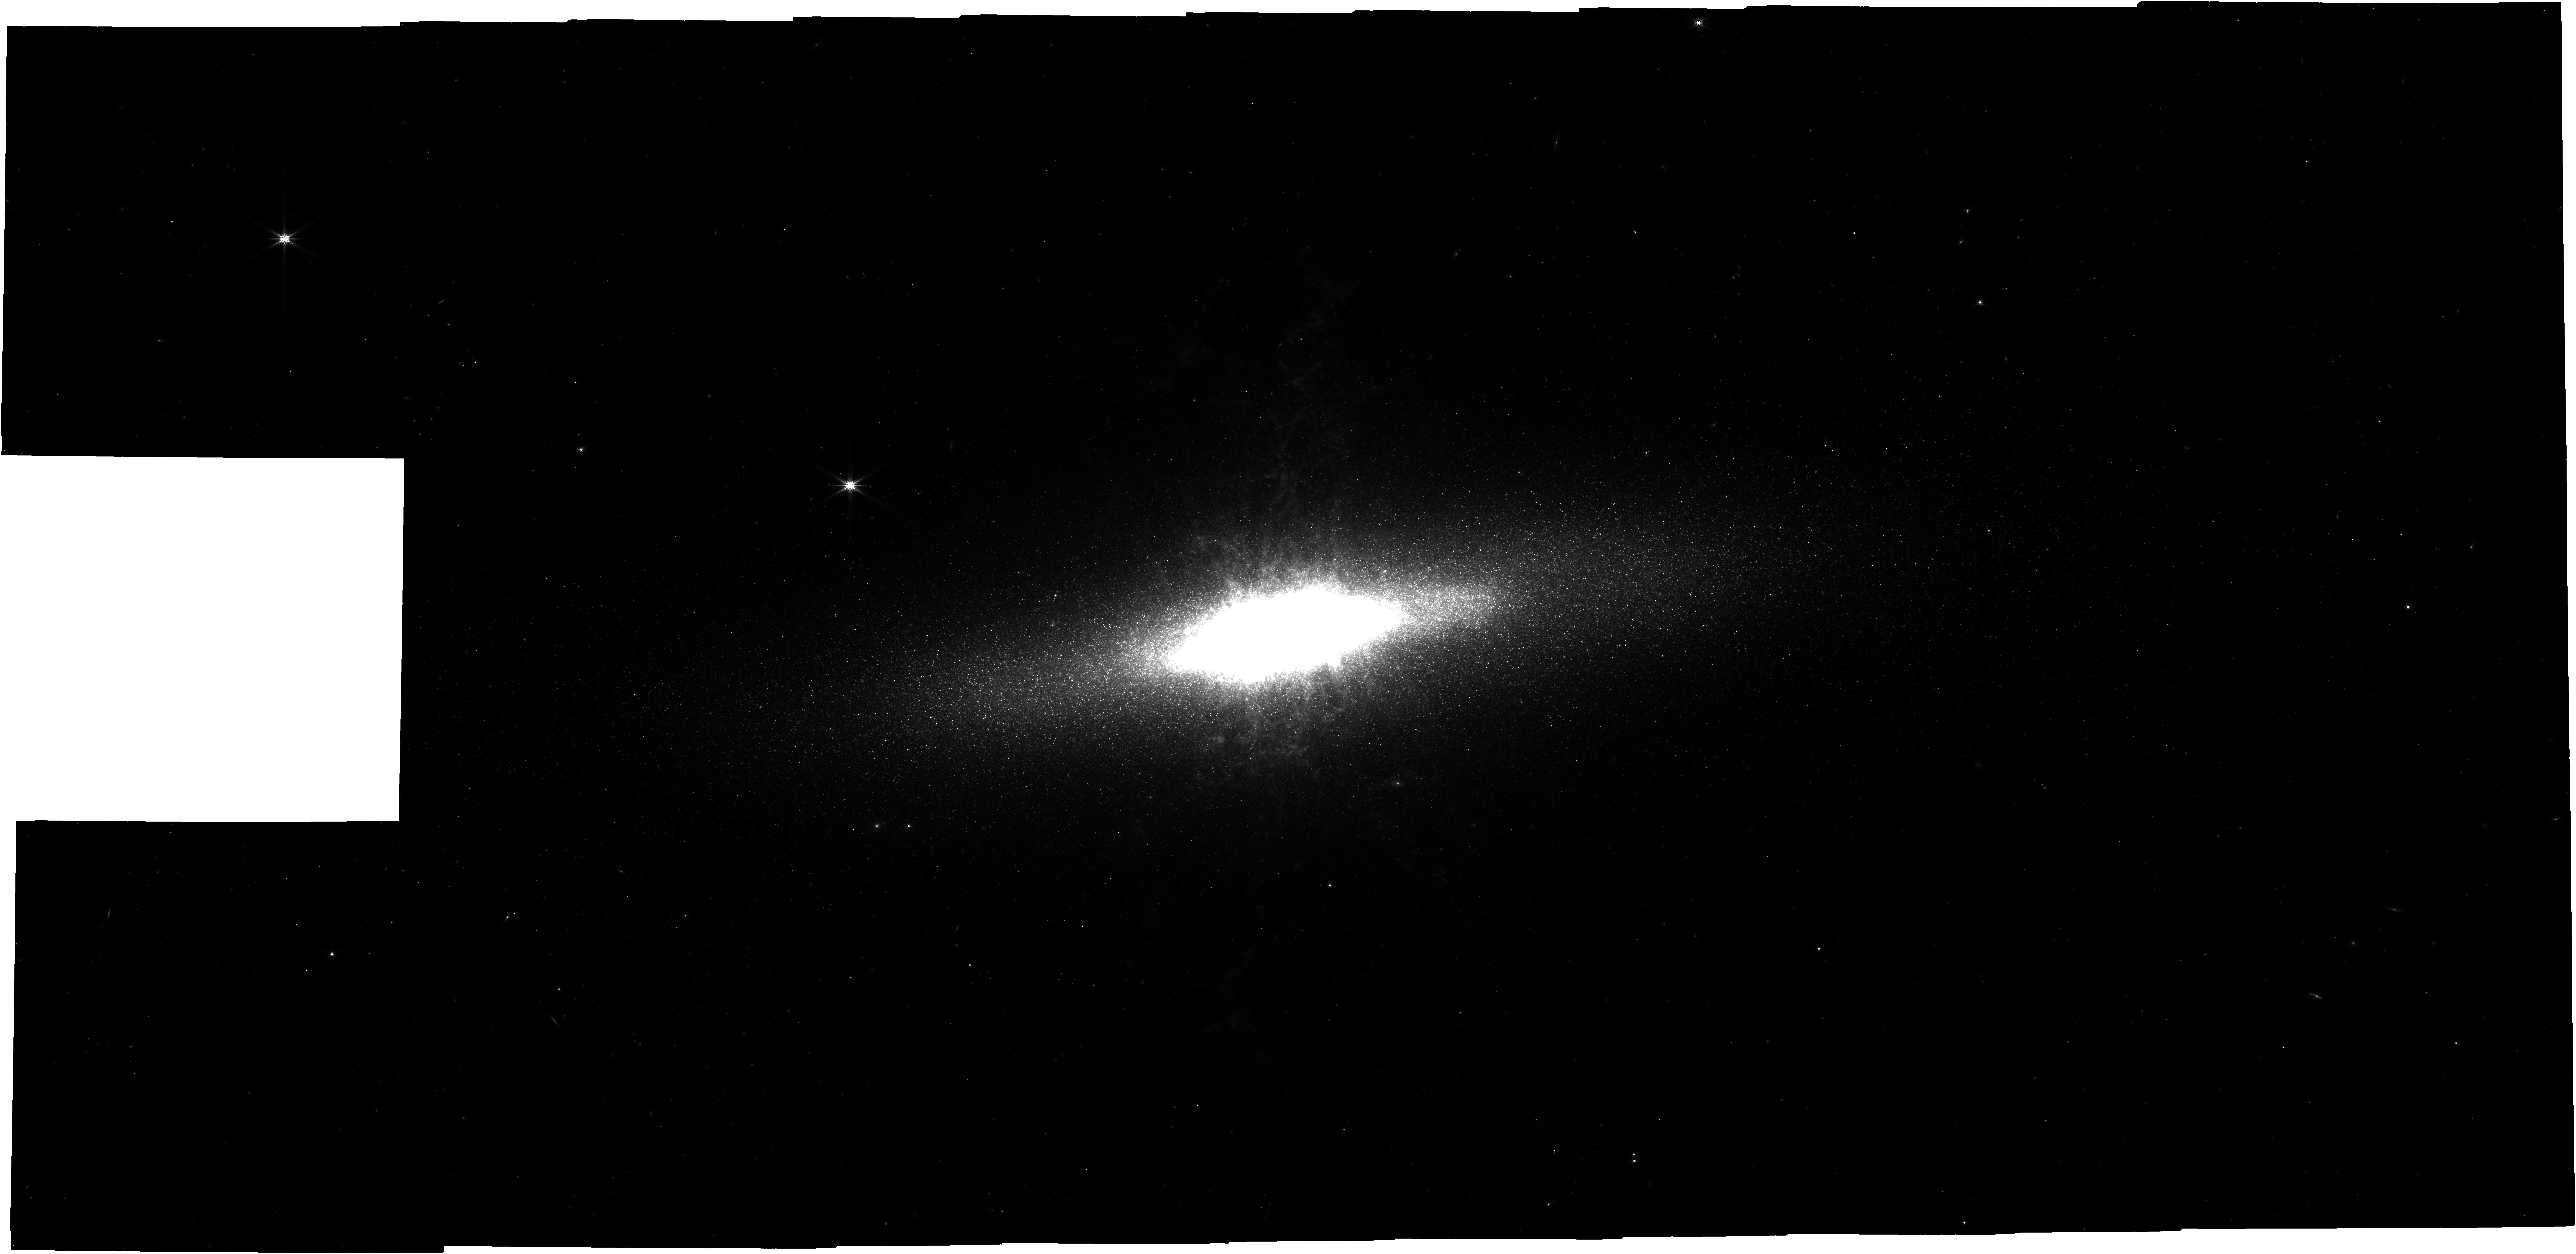
Target: M82. Instrument: NIRCAM. Filter: F444W. Exposure: 21 h. Observation ID: jw05145-o019_t001_nircam_clear-f444w

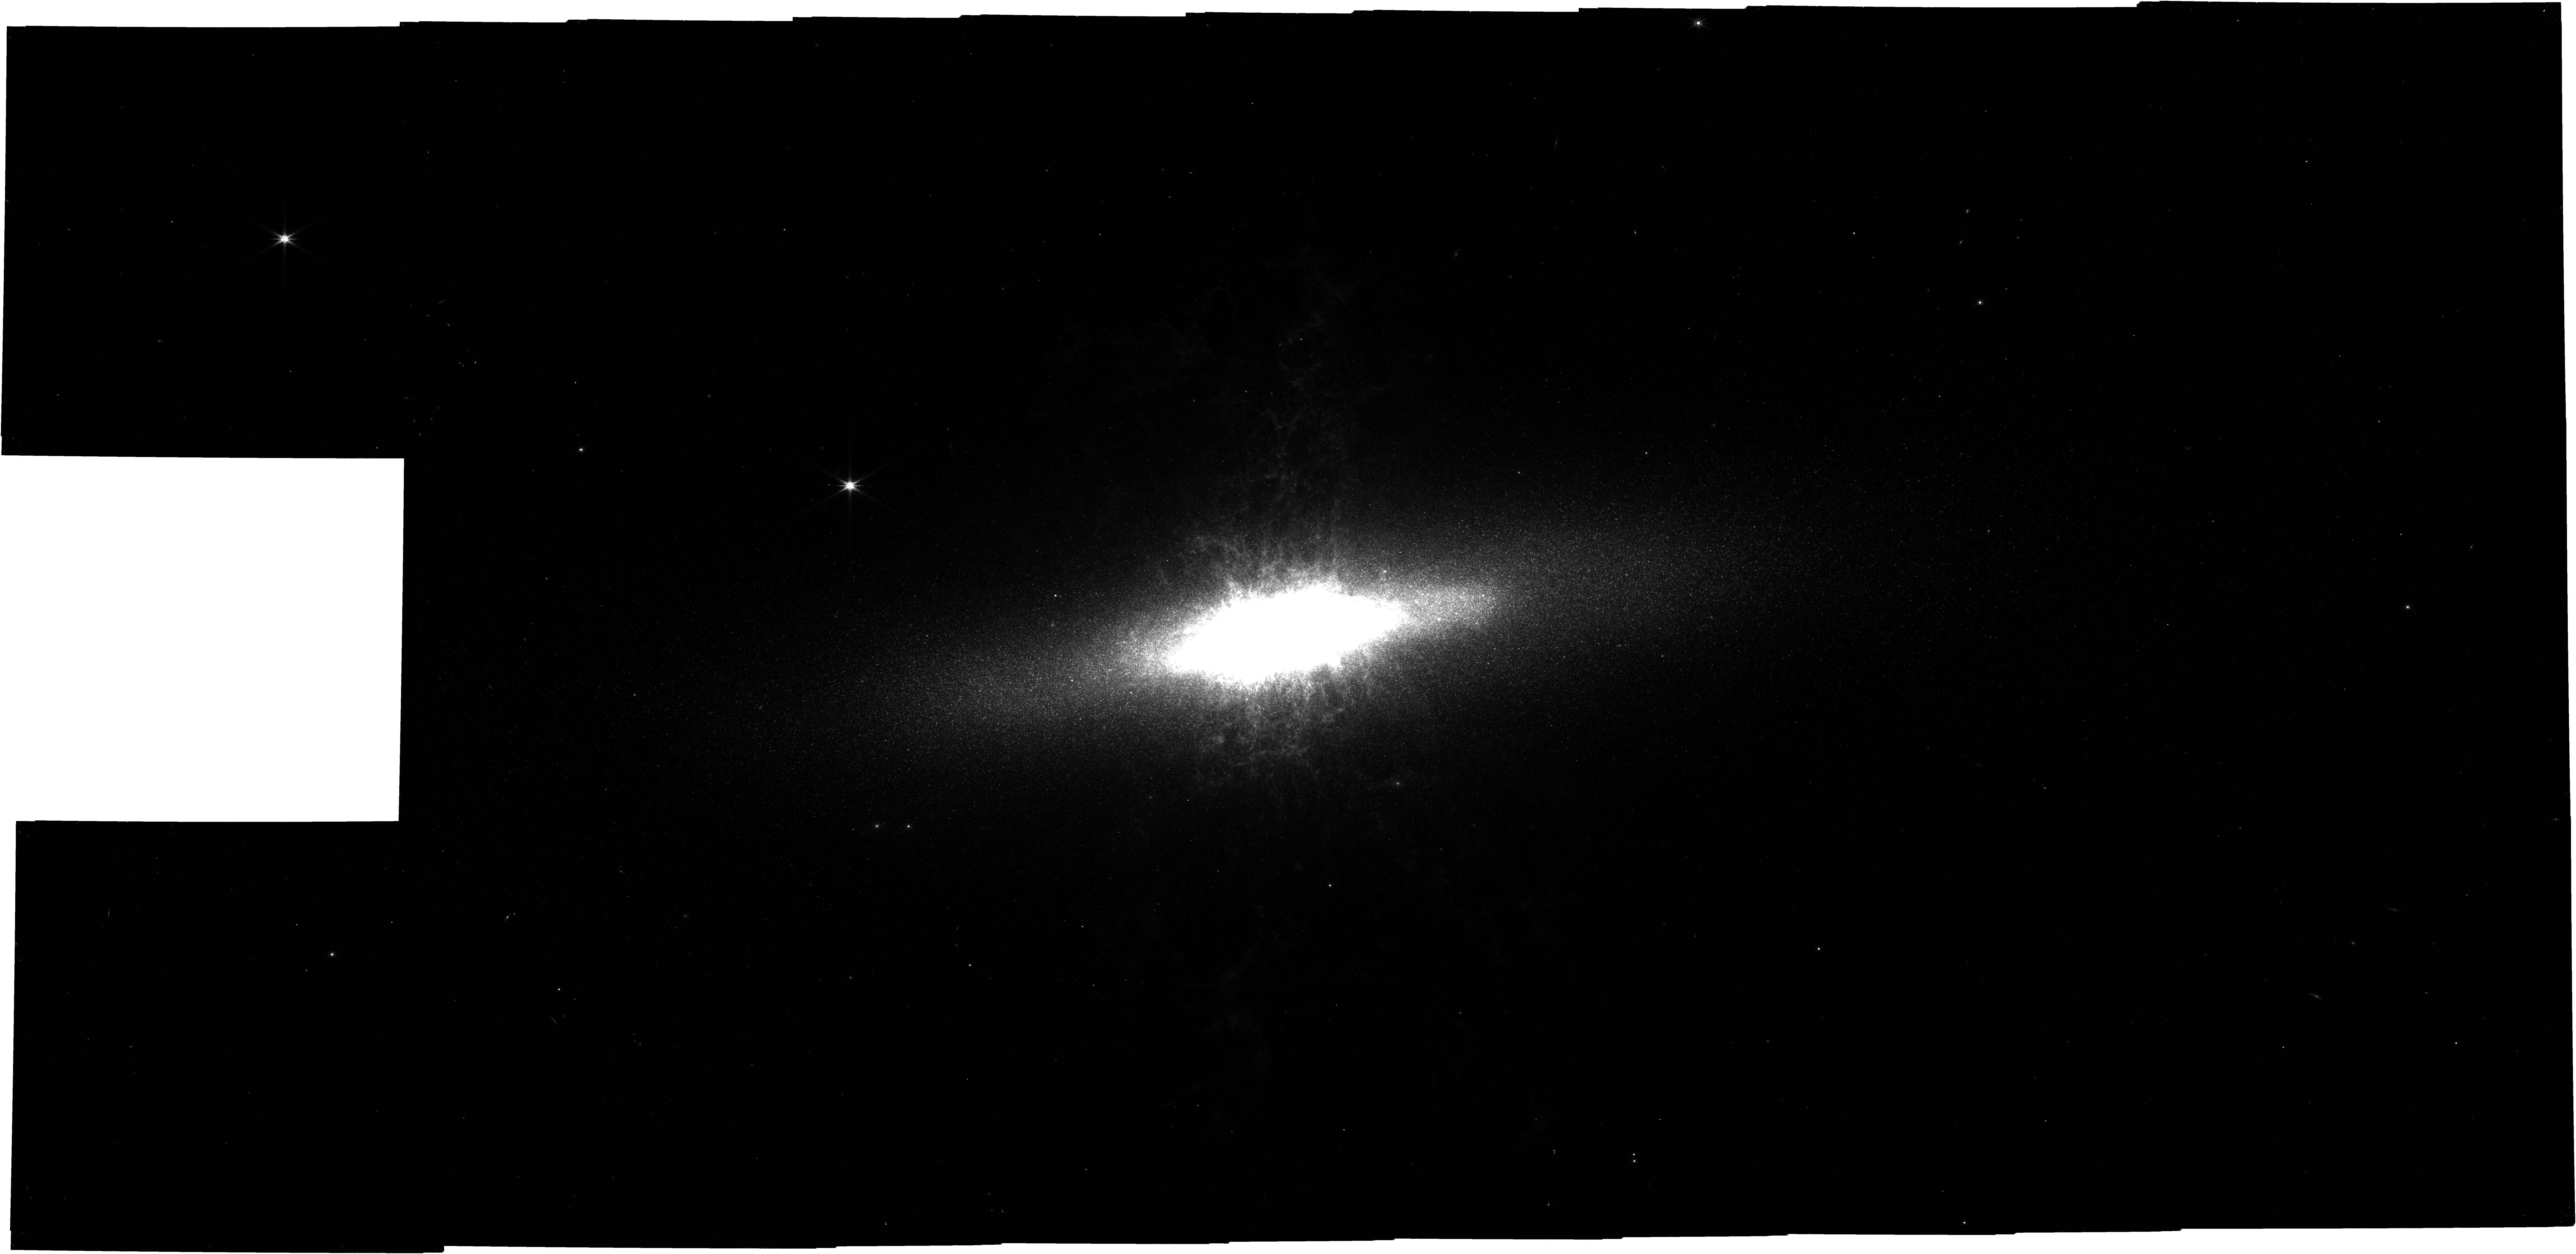
Target: M82. Instrument: NIRCAM. Filter: F335M. Exposure: 23.5 h. Observation ID: jw05145-o019_t001_nircam_clear-f335m

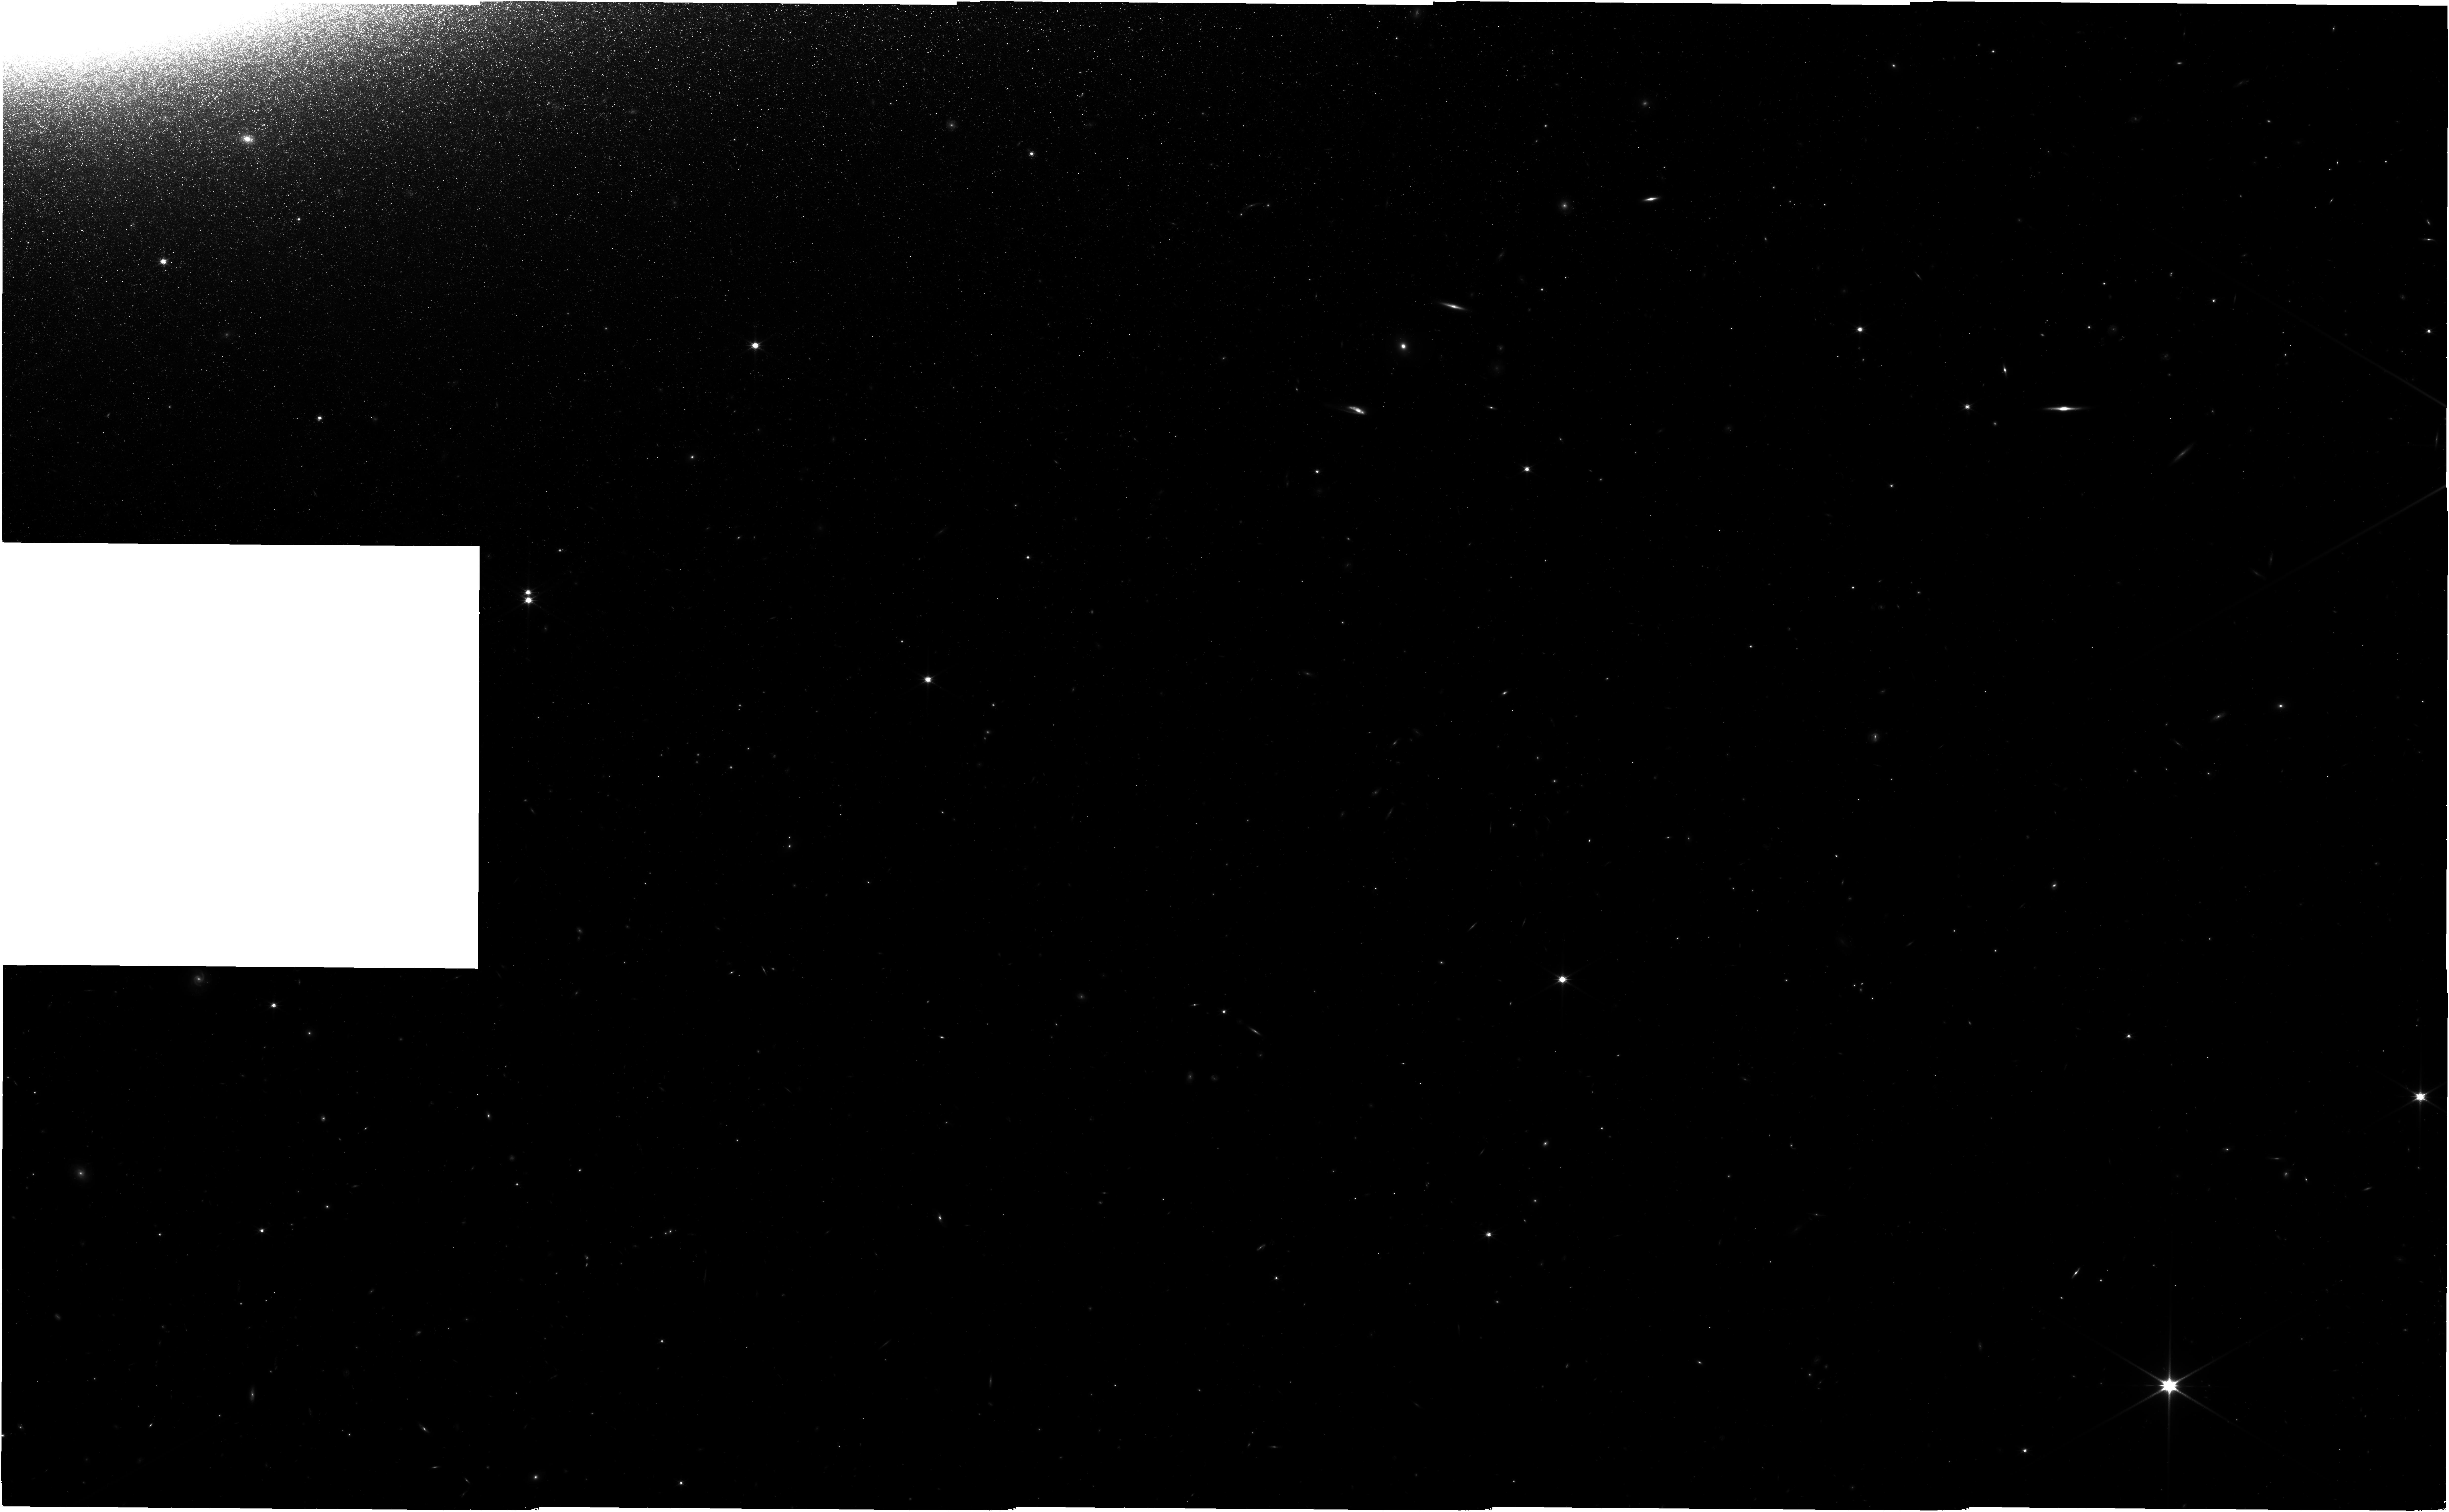
Target: M82. Instrument: NIRISS. Filter: CLEAR+F200W. Exposure: 20 h. Observation ID: jw05145-o019_t001_niriss_clear-f200w

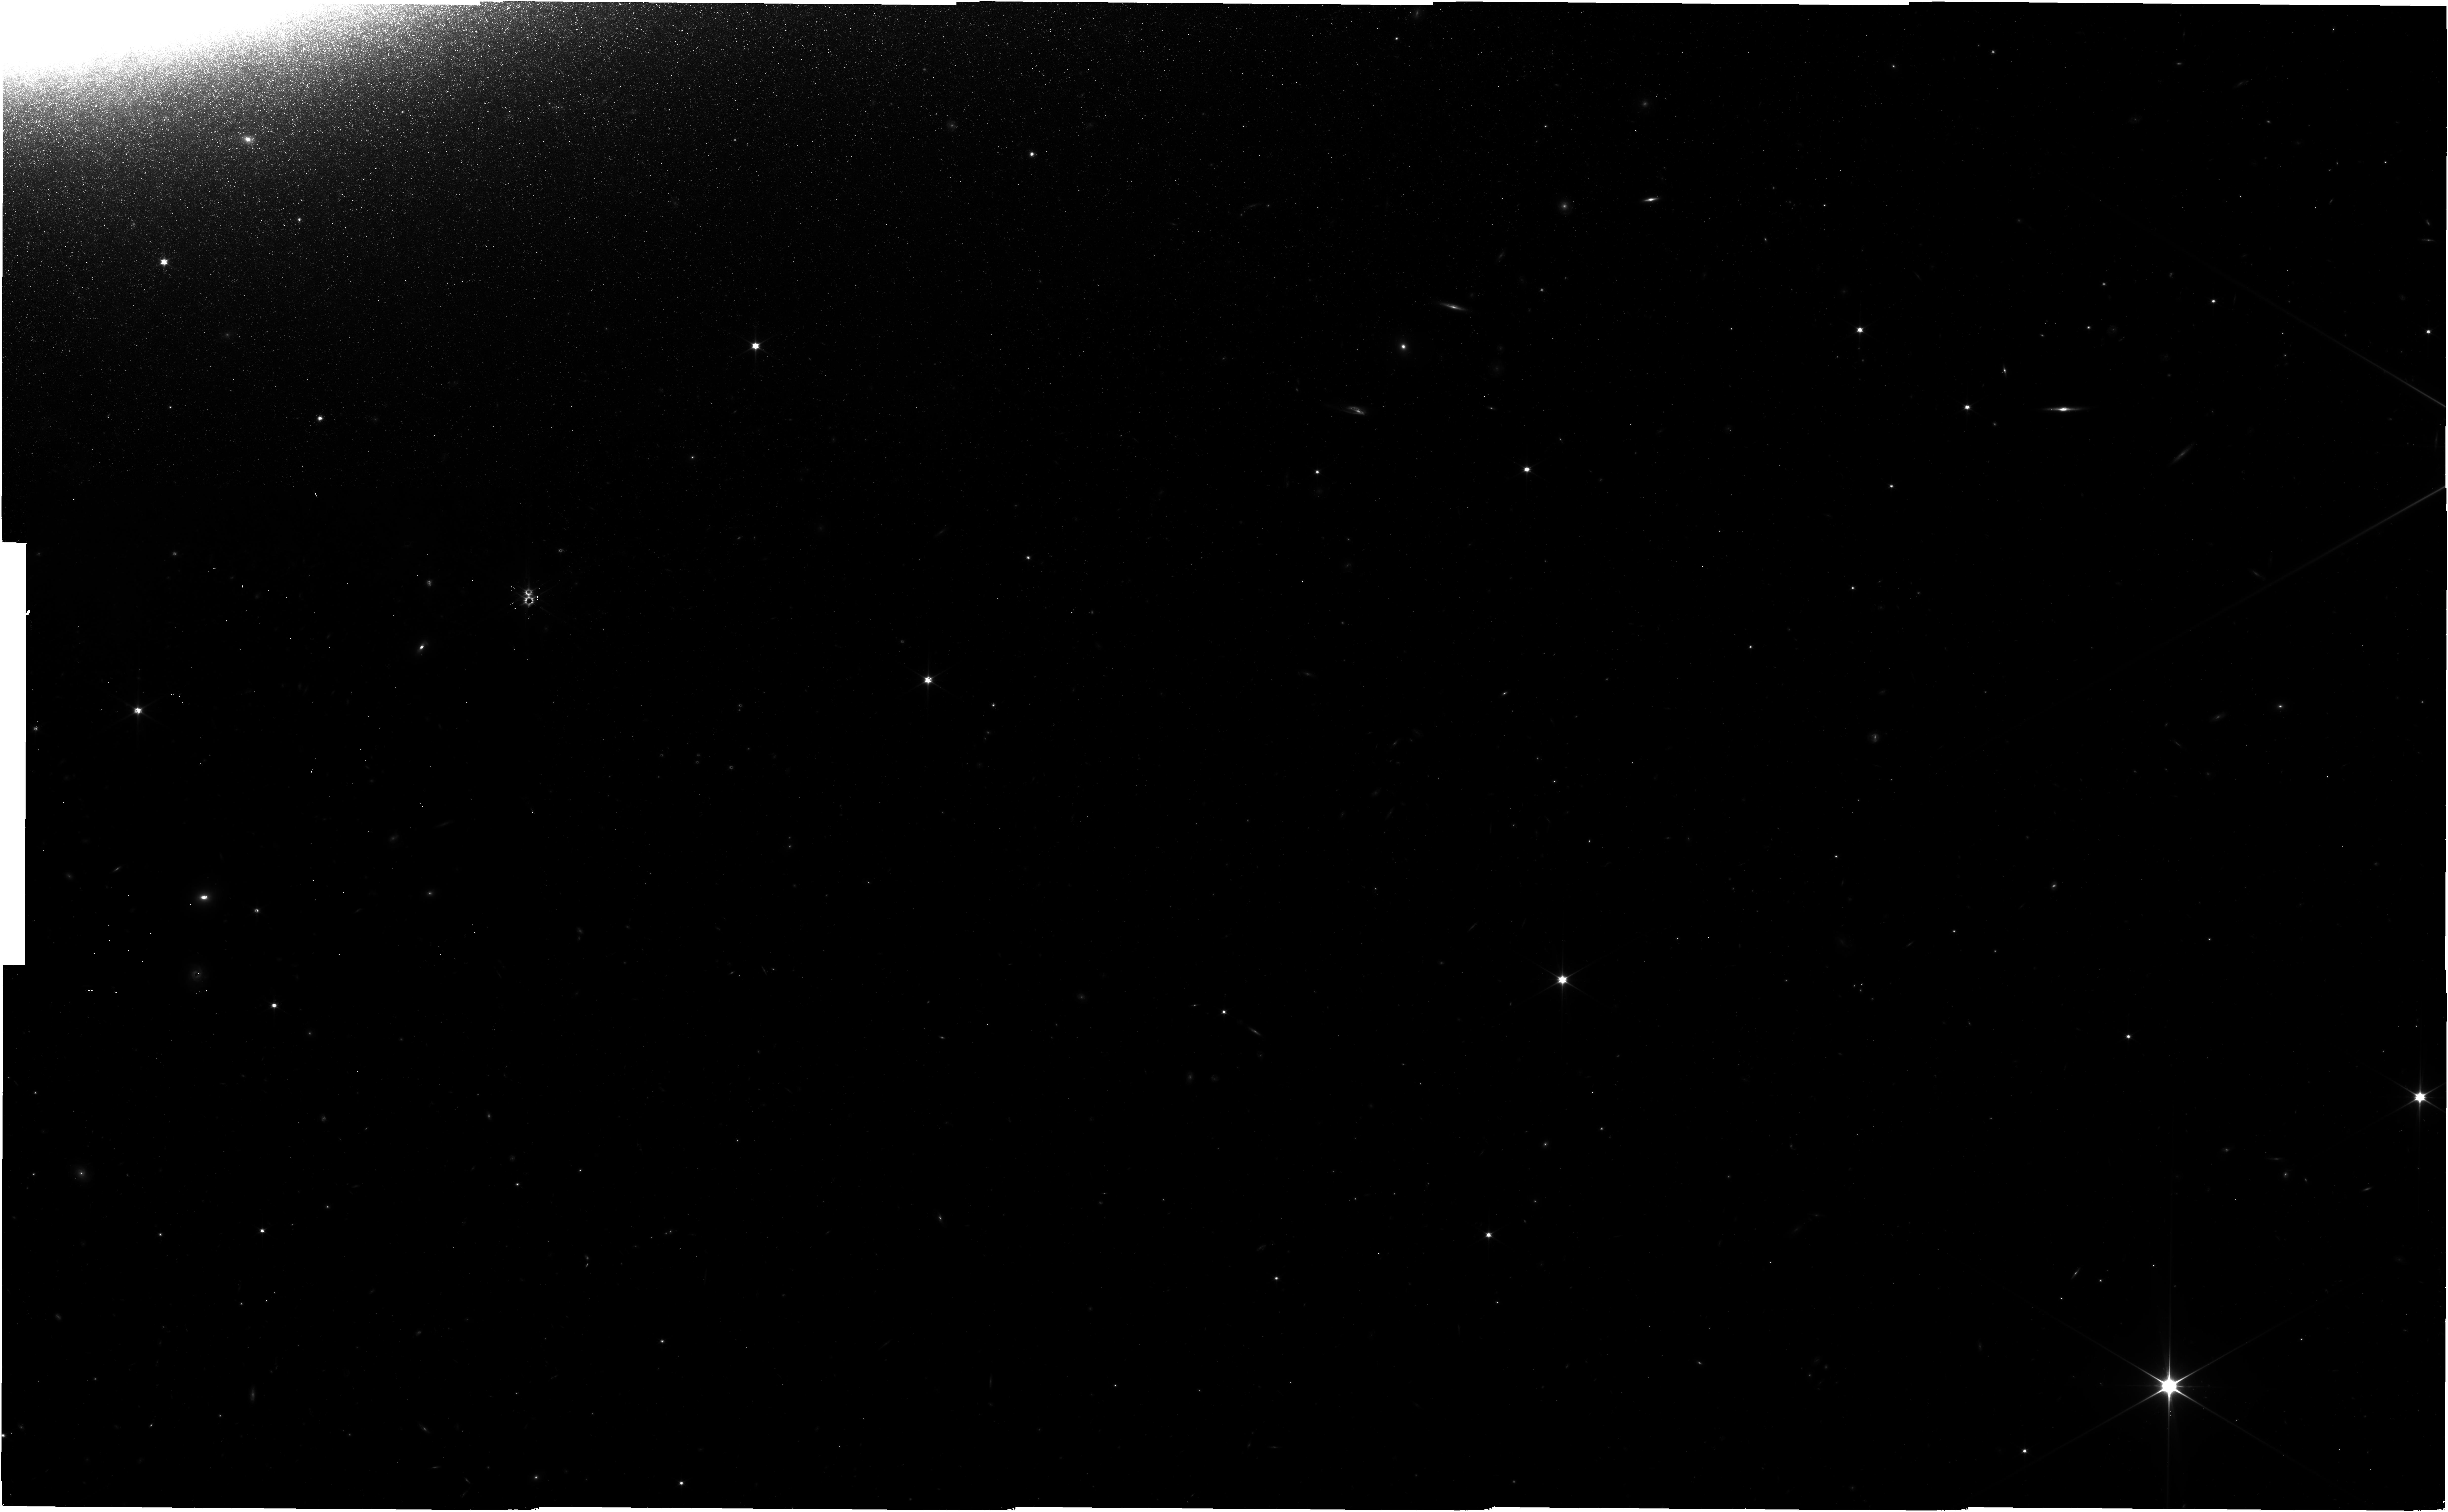
Target: M82. Instrument: NIRISS. Filter: CLEAR+F115W. Exposure: 24.3 h. Observation ID: jw05145-o019_t001_niriss_clear-f115w

Resolving the Global Stellar Populations and Star Formation History of the Starburst Galaxy M82 (PI: Smercina, Adam)

We propose a NIRCam imaging survey of the nearby starburst galaxy, M82. As the prototypical massive starburst, which is also engaged in the nearest major galaxy interaction in the universe, M82 is a galaxy evolutionary laboratory. Imaging M82's disk out to R~8 kpc, we will for the first time break through its horrific line-of-sight dust extinction to reveal the bulk of its luminous stellar population, which are uniquely accessible with JWST. We will resolve at least 10 million individual stars across M82's disk, generating a stellar catalog that will have a lasting legacy value to the astrophysical community for decades. The key science goals of this proposal are to: measure M82's globally resolved star formation history over at least the past 6 Gyr, including the evolution of its recent starburst; map the metallicity of its stellar populations; and constrain dynamical models of its interaction history in the M81 Group. These will inform our understanding of starbursts and their winds, major mergers as drivers of galaxy evolution, and stellar evolution in high-metallicity, starbursting environments. The multiple filters, combined with rich archival data and parallel NIRISS imaging, will allow abundant future breakthrough science, including on star cluster populations, dusty evolved stars, high-resolution mapping of dust in and above the disk, stellar spectroscopy, and M82's stellar halo. The exposure times of 6356s in F115W/F356W and 4638s in F150W/F444W will reach the Red Clump feature at all spatial positions and for all extinction values in the disk, except for the crowded central 1 kpc. The scientific impact of this 65 hour investment by JWST will be felt for years.